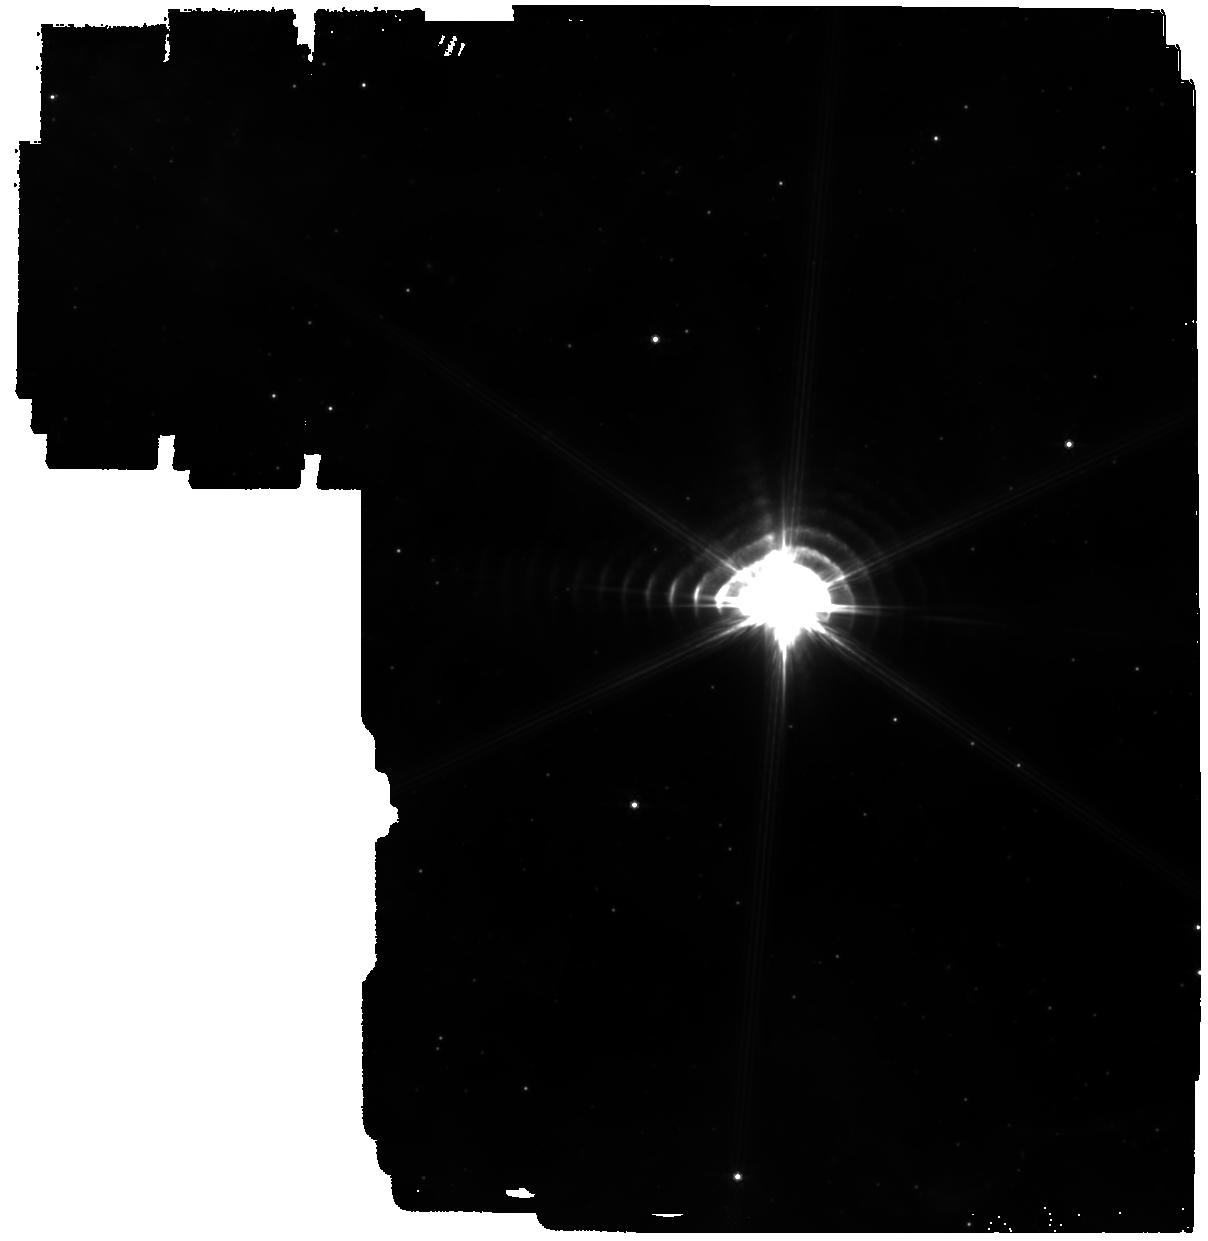
Target: WR140. Instrument: MIRI. Filter: F770W. Exposure: 24 min. Observation ID: jw03823-o004_t009_miri_f770w

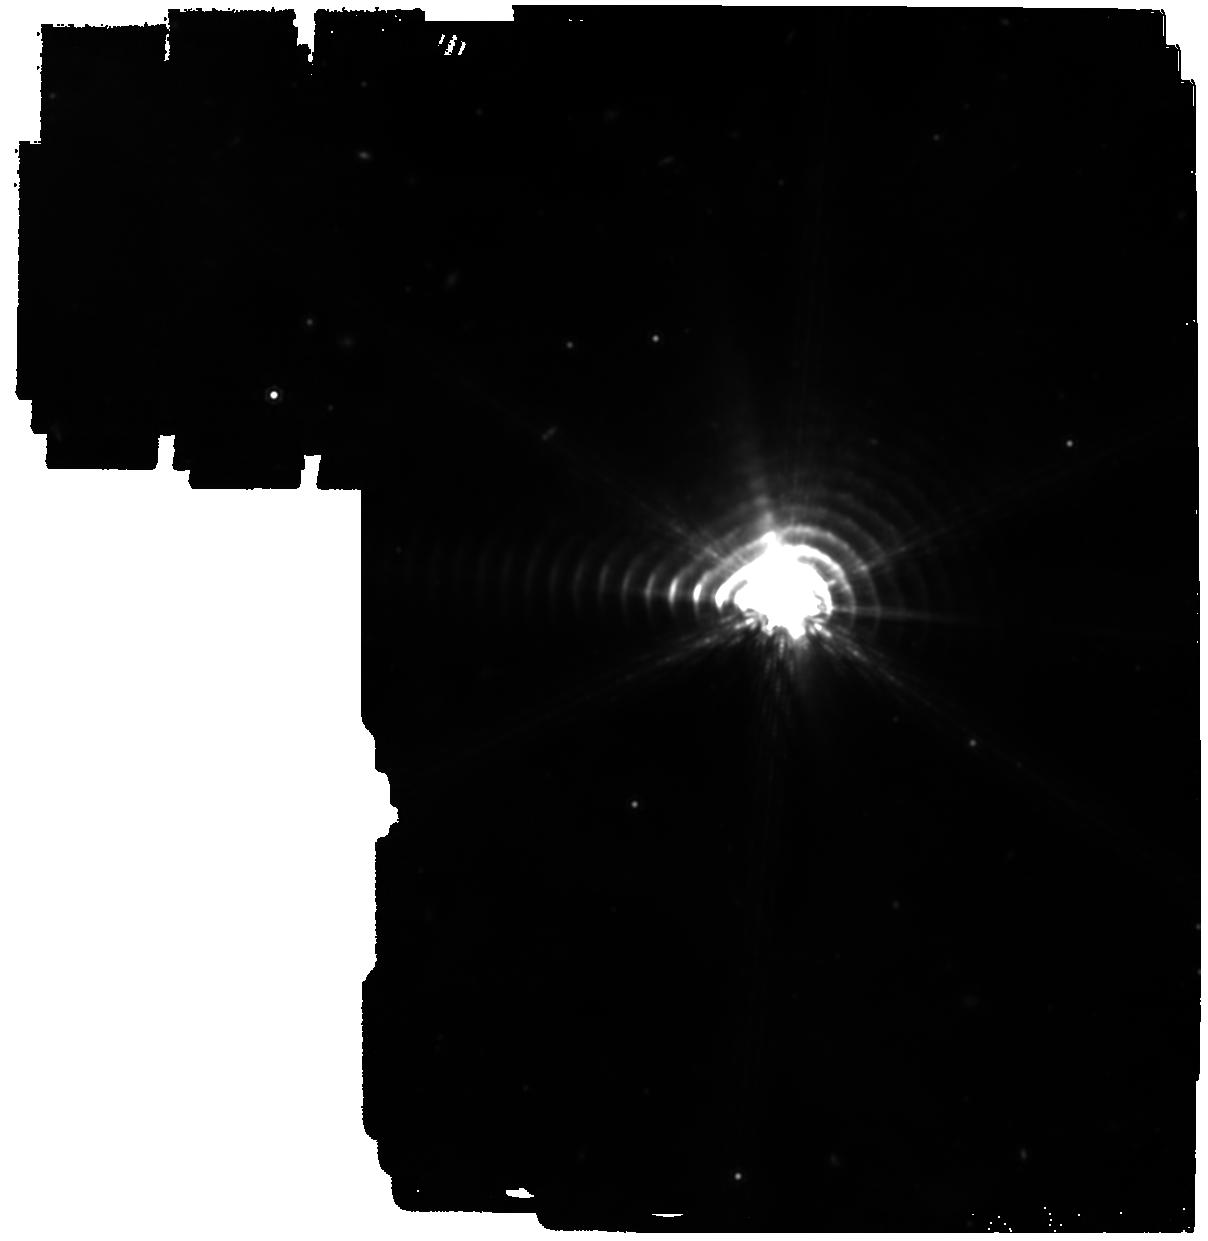
Target: WR140. Instrument: MIRI. Filter: F1500W. Exposure: 24 min. Observation ID: jw03823-o004_t009_miri_f1500w

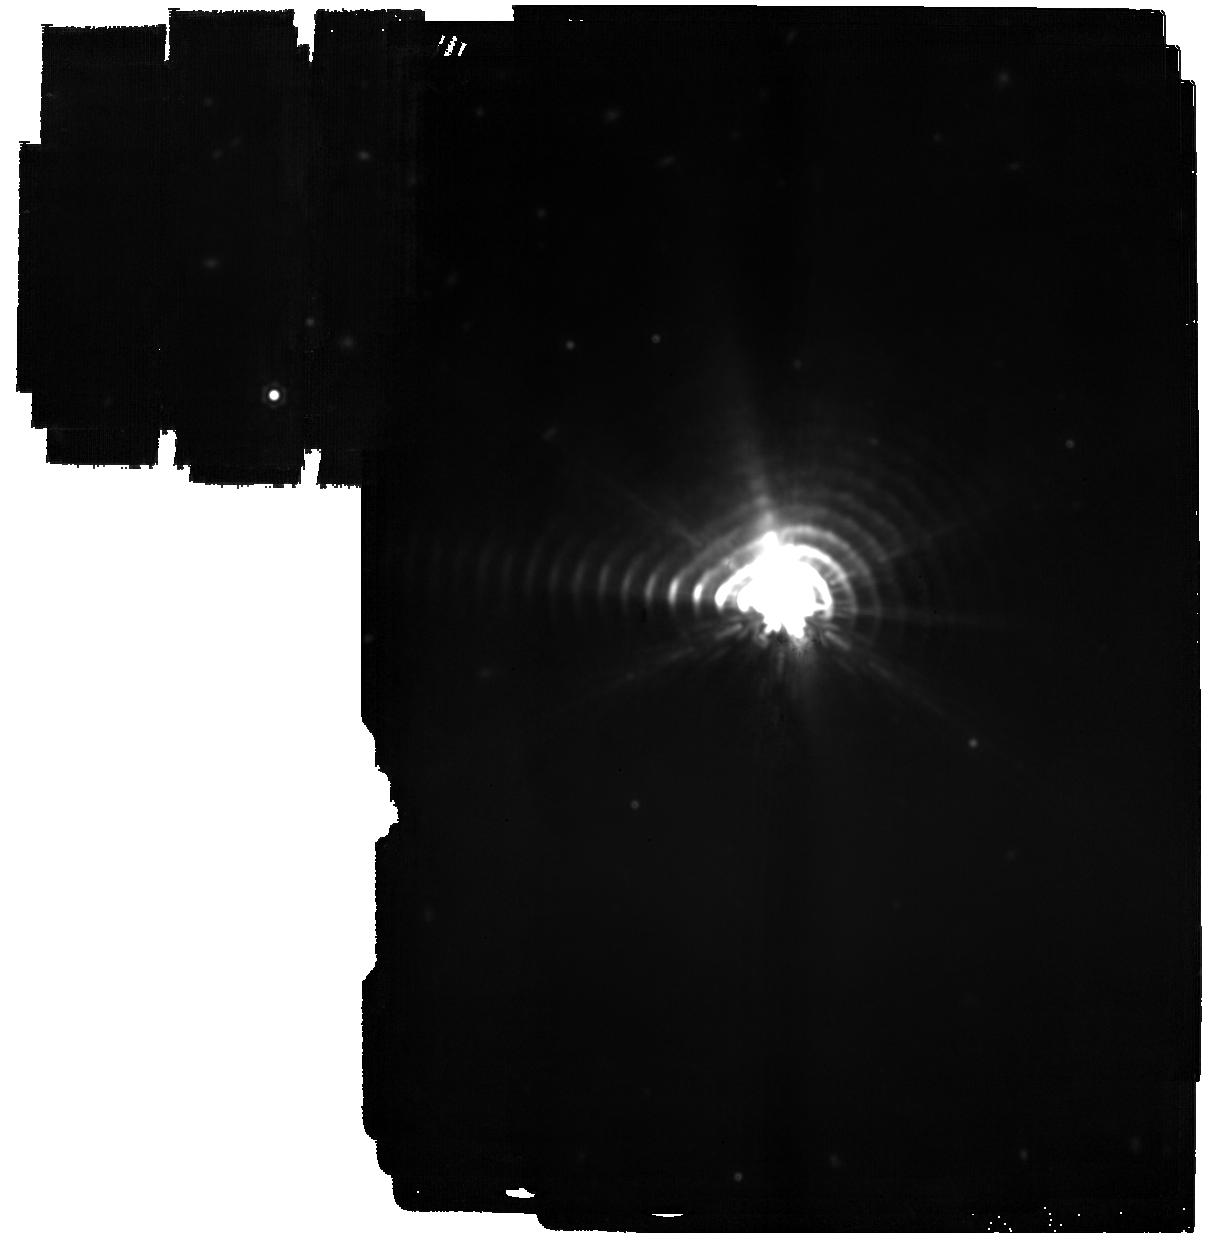
Target: WR140. Instrument: MIRI. Filter: F2100W. Exposure: 24 min. Observation ID: jw03823-o004_t009_miri_f2100w

Dusting for PAH Fossil Records from Circumstellar Shells around WR 140 (PI: Lau, Ryan M)

Polycyclic Aromatic Hydrocarbons (PAHs) are a key component of the interstellar medium (ISM) as thermal regulators and tracers of star formation and the chemical enrichment of galaxies. Despite the important role of PAHs, there are still major open questions on their evolution, chemical and structural composition, and origin(s). Recent JWST DD-ERS observations (ERS 1349) have opened a new window into addressing these outstanding issues: MIRI revealed and resolved emission from PAHs formed in the colliding winds of the massive and evolved carbon-rich Wolf-Rayet (WC) binary WR 140. These results have thrust these systems into the spotlight as a potential PAH and carbonaceous dust factories. The JWST observations from ERS 1349 held another surprising result: the past two dust shells formed by WR 140, which are separated by 7.93 years in age, exhibit dramatic changes in their 6 – 9 micron PAH features. Observations of more distant shells around JWST enabled by the mid-IR sensitivity of the MIRI LRS and Imager may therefore hold clues on the evolution of PAHs. In this JWST Cycle 2 GO proposal, we request 6.3 hours of 5 – 14 micron spectroscopic and 7.7, 15, and 21 um imaging observations of the dust shells around WR 140 with the MIRI LRS and Imager to trace the evolution of PAH features over its past 7 dust-formation episodes. The key goals are to (1) potentially unify the four distinct classes of PAHs by testing the resulting spectra against theoretical and laboratory prediction of PAH evolution, and (2) to identify the evolved spectral profile of PAHs formed by WC binaries that enrich the ISM of the Milky Way and galaxies beyond.